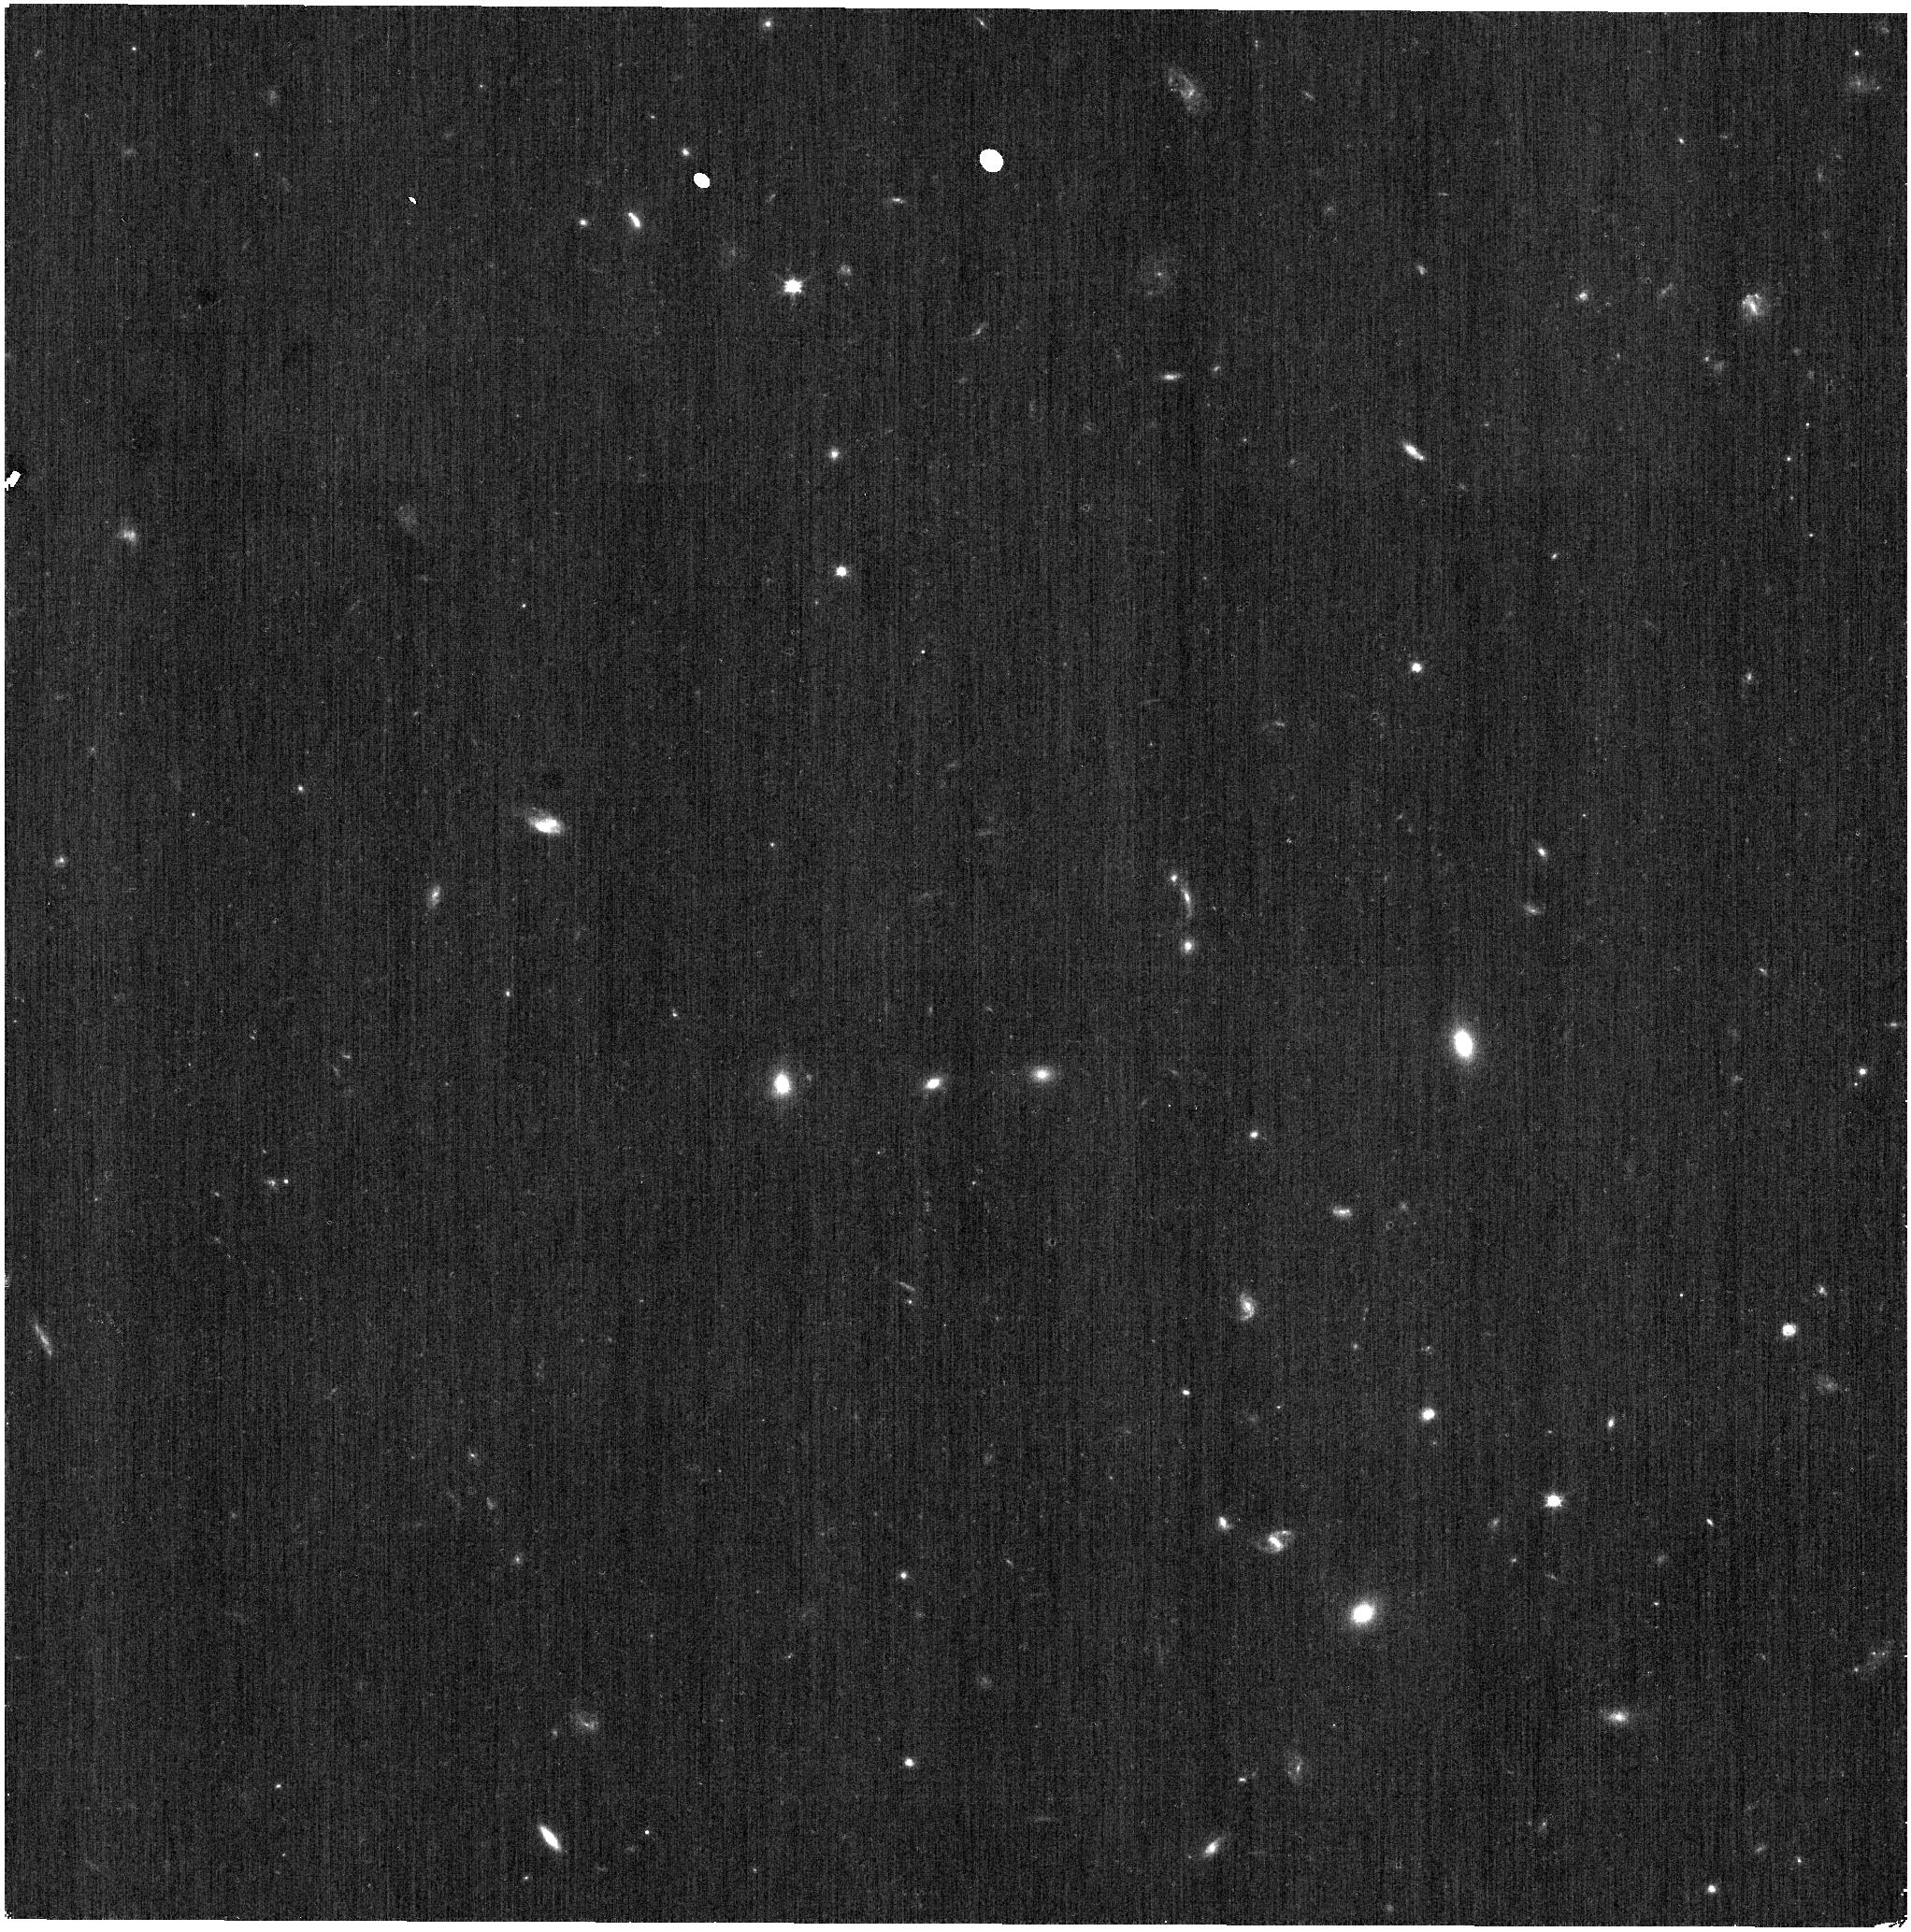
Target: ECLIPTIC-RA00
Instrument: NIRISS
Filter: CLEAR+F090W
Exposure: 2 min
Observation ID: jw09286-o002_t001_niriss_clear-f090w

CAL-NIS-408:  WFSS background (PI: Noirot, Gael)

We request time to observe a sparse field to measure the WFSS background in the F090W filter. There are relatively few science observations in this filter for the WFSS mode, and those that are in the archive are of crowded fields not well suited to background measurements. The observation will allow a significant improvement in the WFSS F090W background reference files in the JWST pipeline. This calibration program may change in response to system developments and the final Cycle 4 science program.